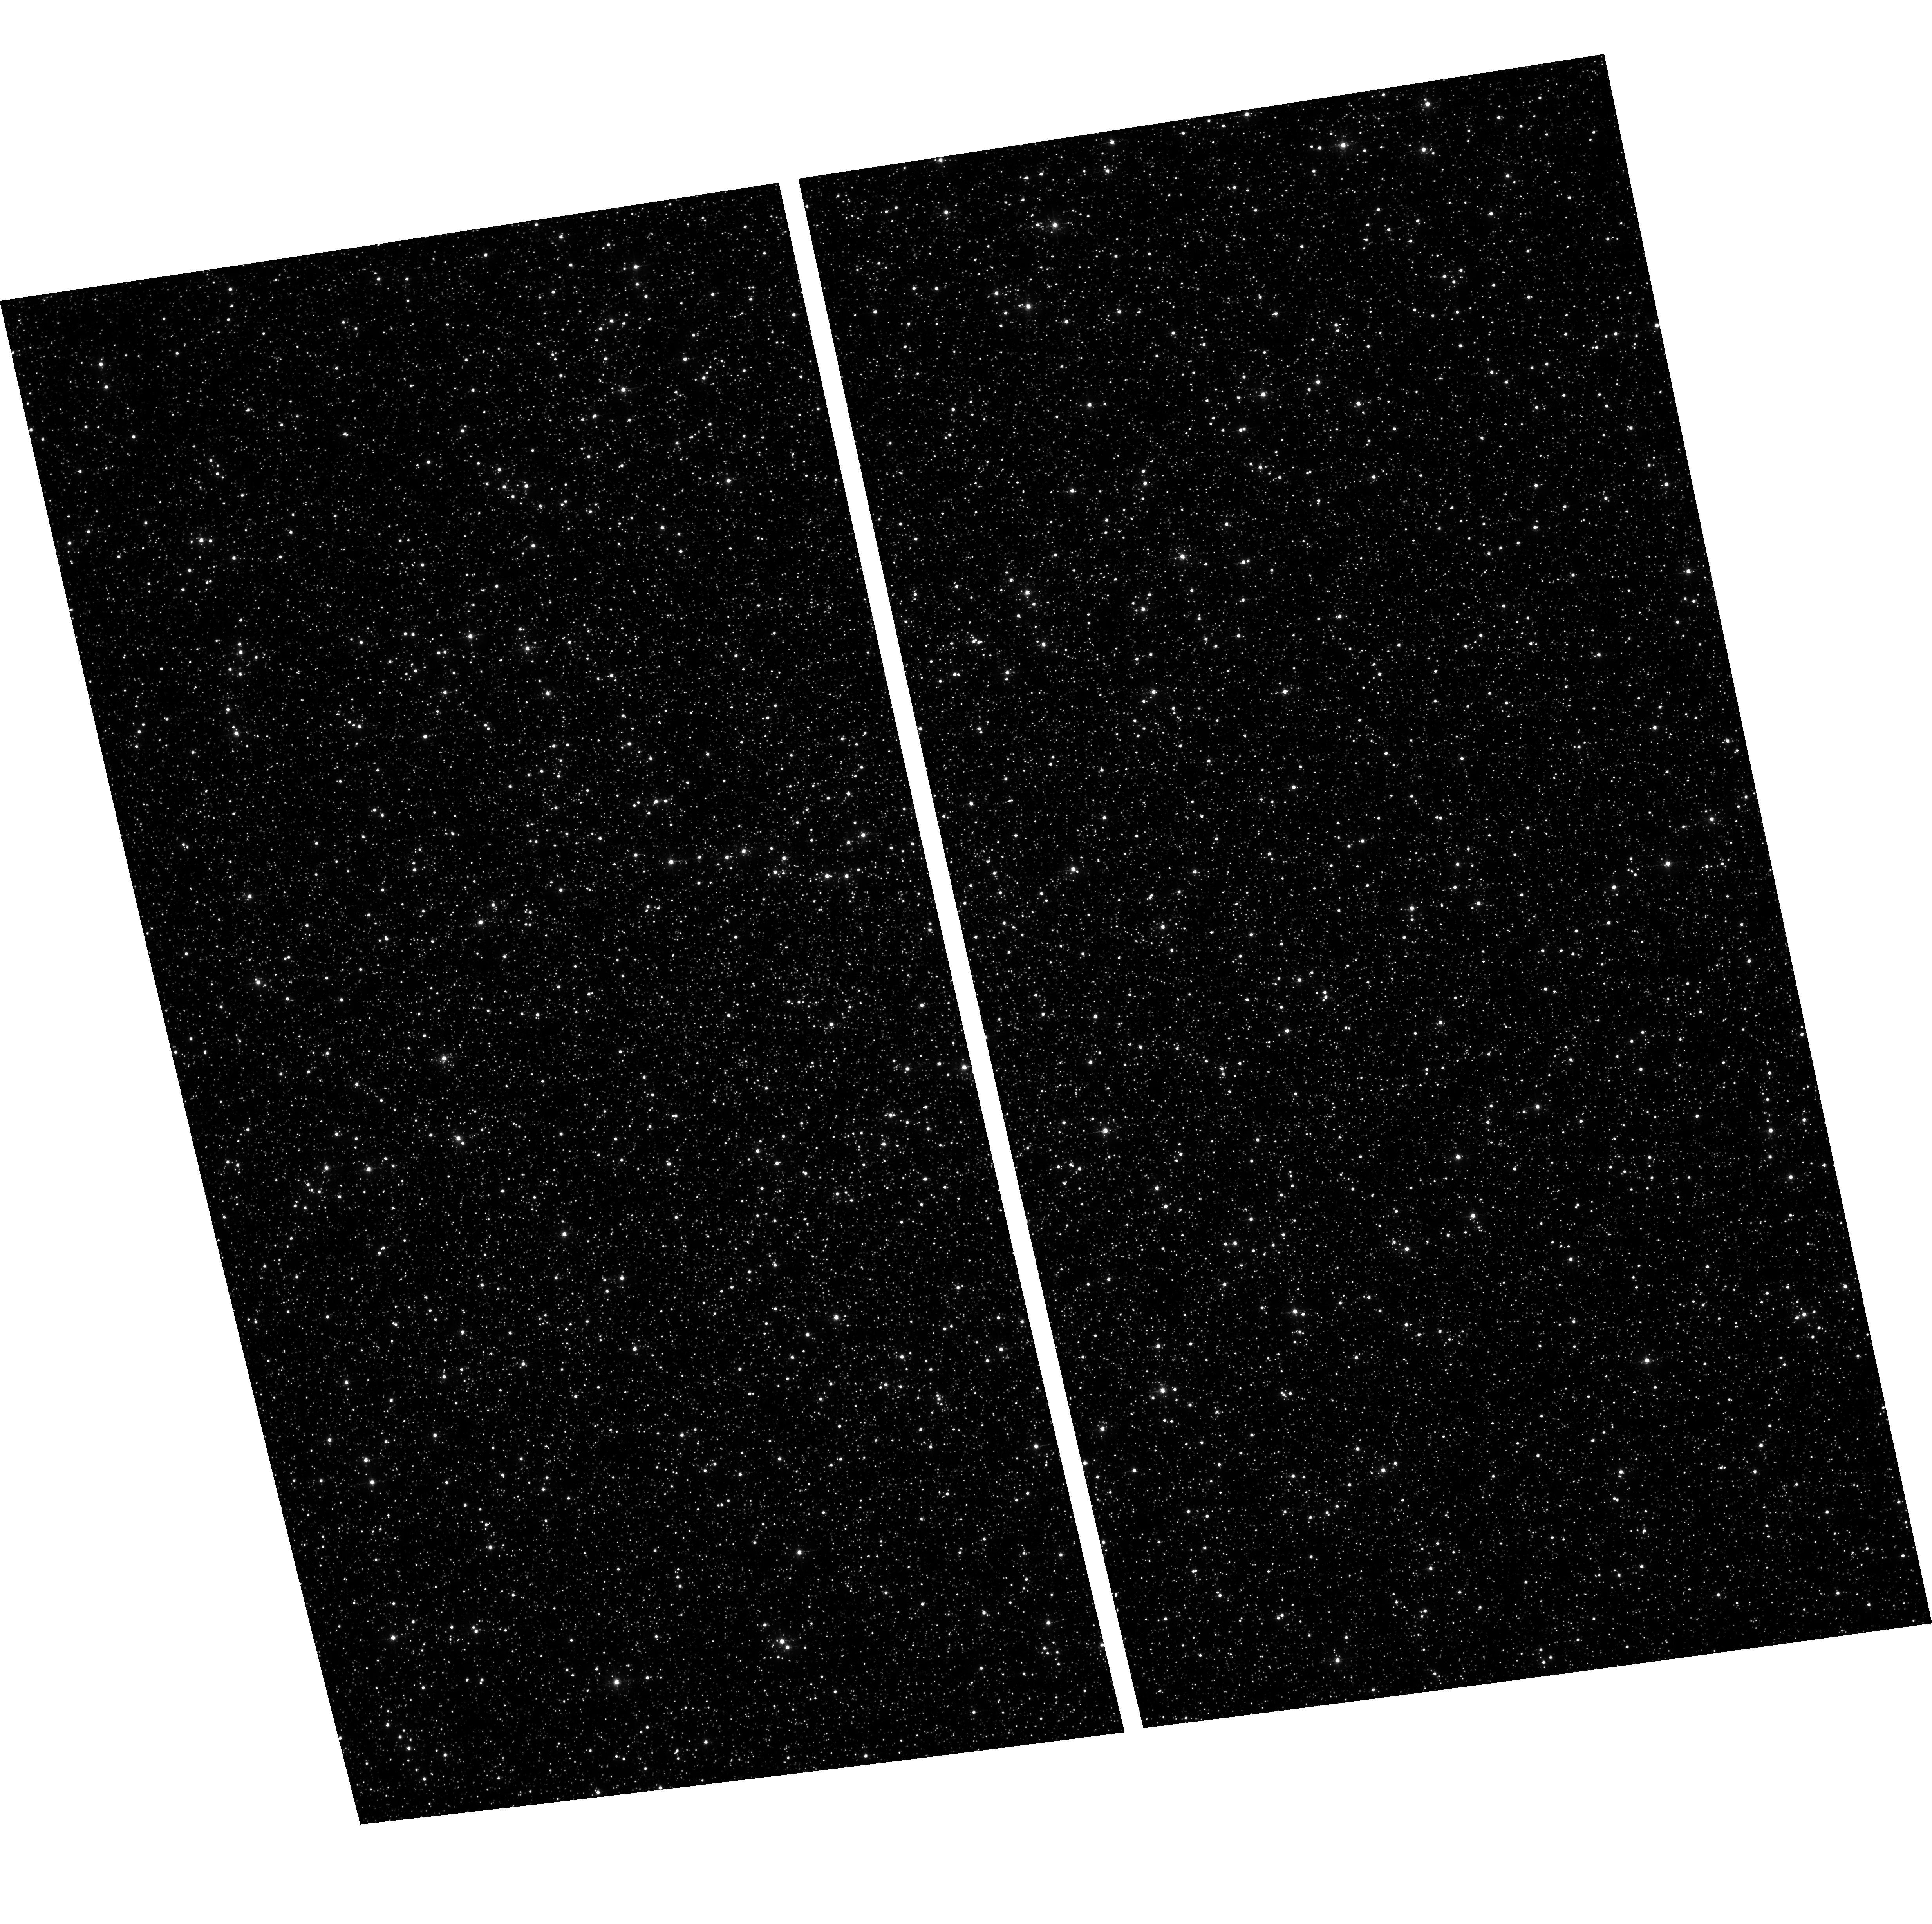
Target: OMEGACEN. Instrument: ACS/WFC. Filter: F435W. Exposure: 18 min. Observation ID: hst_17256_01_acs_wfc_f435w_jf2k01

Quantifying the impact of CTE on marginal detections (PI: Anderson, Jay)

This program is a follow-on to CAL-16441, which took short-deep combinations of observations in Omega Cen with WFC3/UVIS in prime and ACS in parallel. The goal was to evaluate how much stars near the background suffer from CTE. To do this, we took a set of deep exposures that could be averaged together to provide the "truth" of the astrophysical scene. This "truth" image could then be scaled down to tell us what the shorter images should have seen, in the absence of CTE. The short images were taken with a variety of post-flashes, so that we could determine how much of the signal deposited in the pixels during the exposure made it to readout without being trapped by CTE. This was written up in ACS/ISR 2022-04. CAL-16441 was only able to probe only four background levels, since the ACS/WFC observations were in parallel with WFC/UVIS. This was enough to show that the strategy worked, but not enough to calibrate faint sources at all useful background levels for ACS. This program (CAL-17256) will fill in the holes left by CAL-16441. We use ACS/WFC in prime with no parallels to optimize the field and data volume for ACS. This is a three obit program. In each orbit, we can take five 1-s images with various amounts of postflash and one 350s exposure --- all through F435W. The post-flash levels probed are: 0e, 5e, 10e, 15e, 20e, 25e, 30e, 40e, 50e, 65e, 80e, 100e, 125e, 150e, and 200e. This should cover all the typical backgrounds in ACS images.